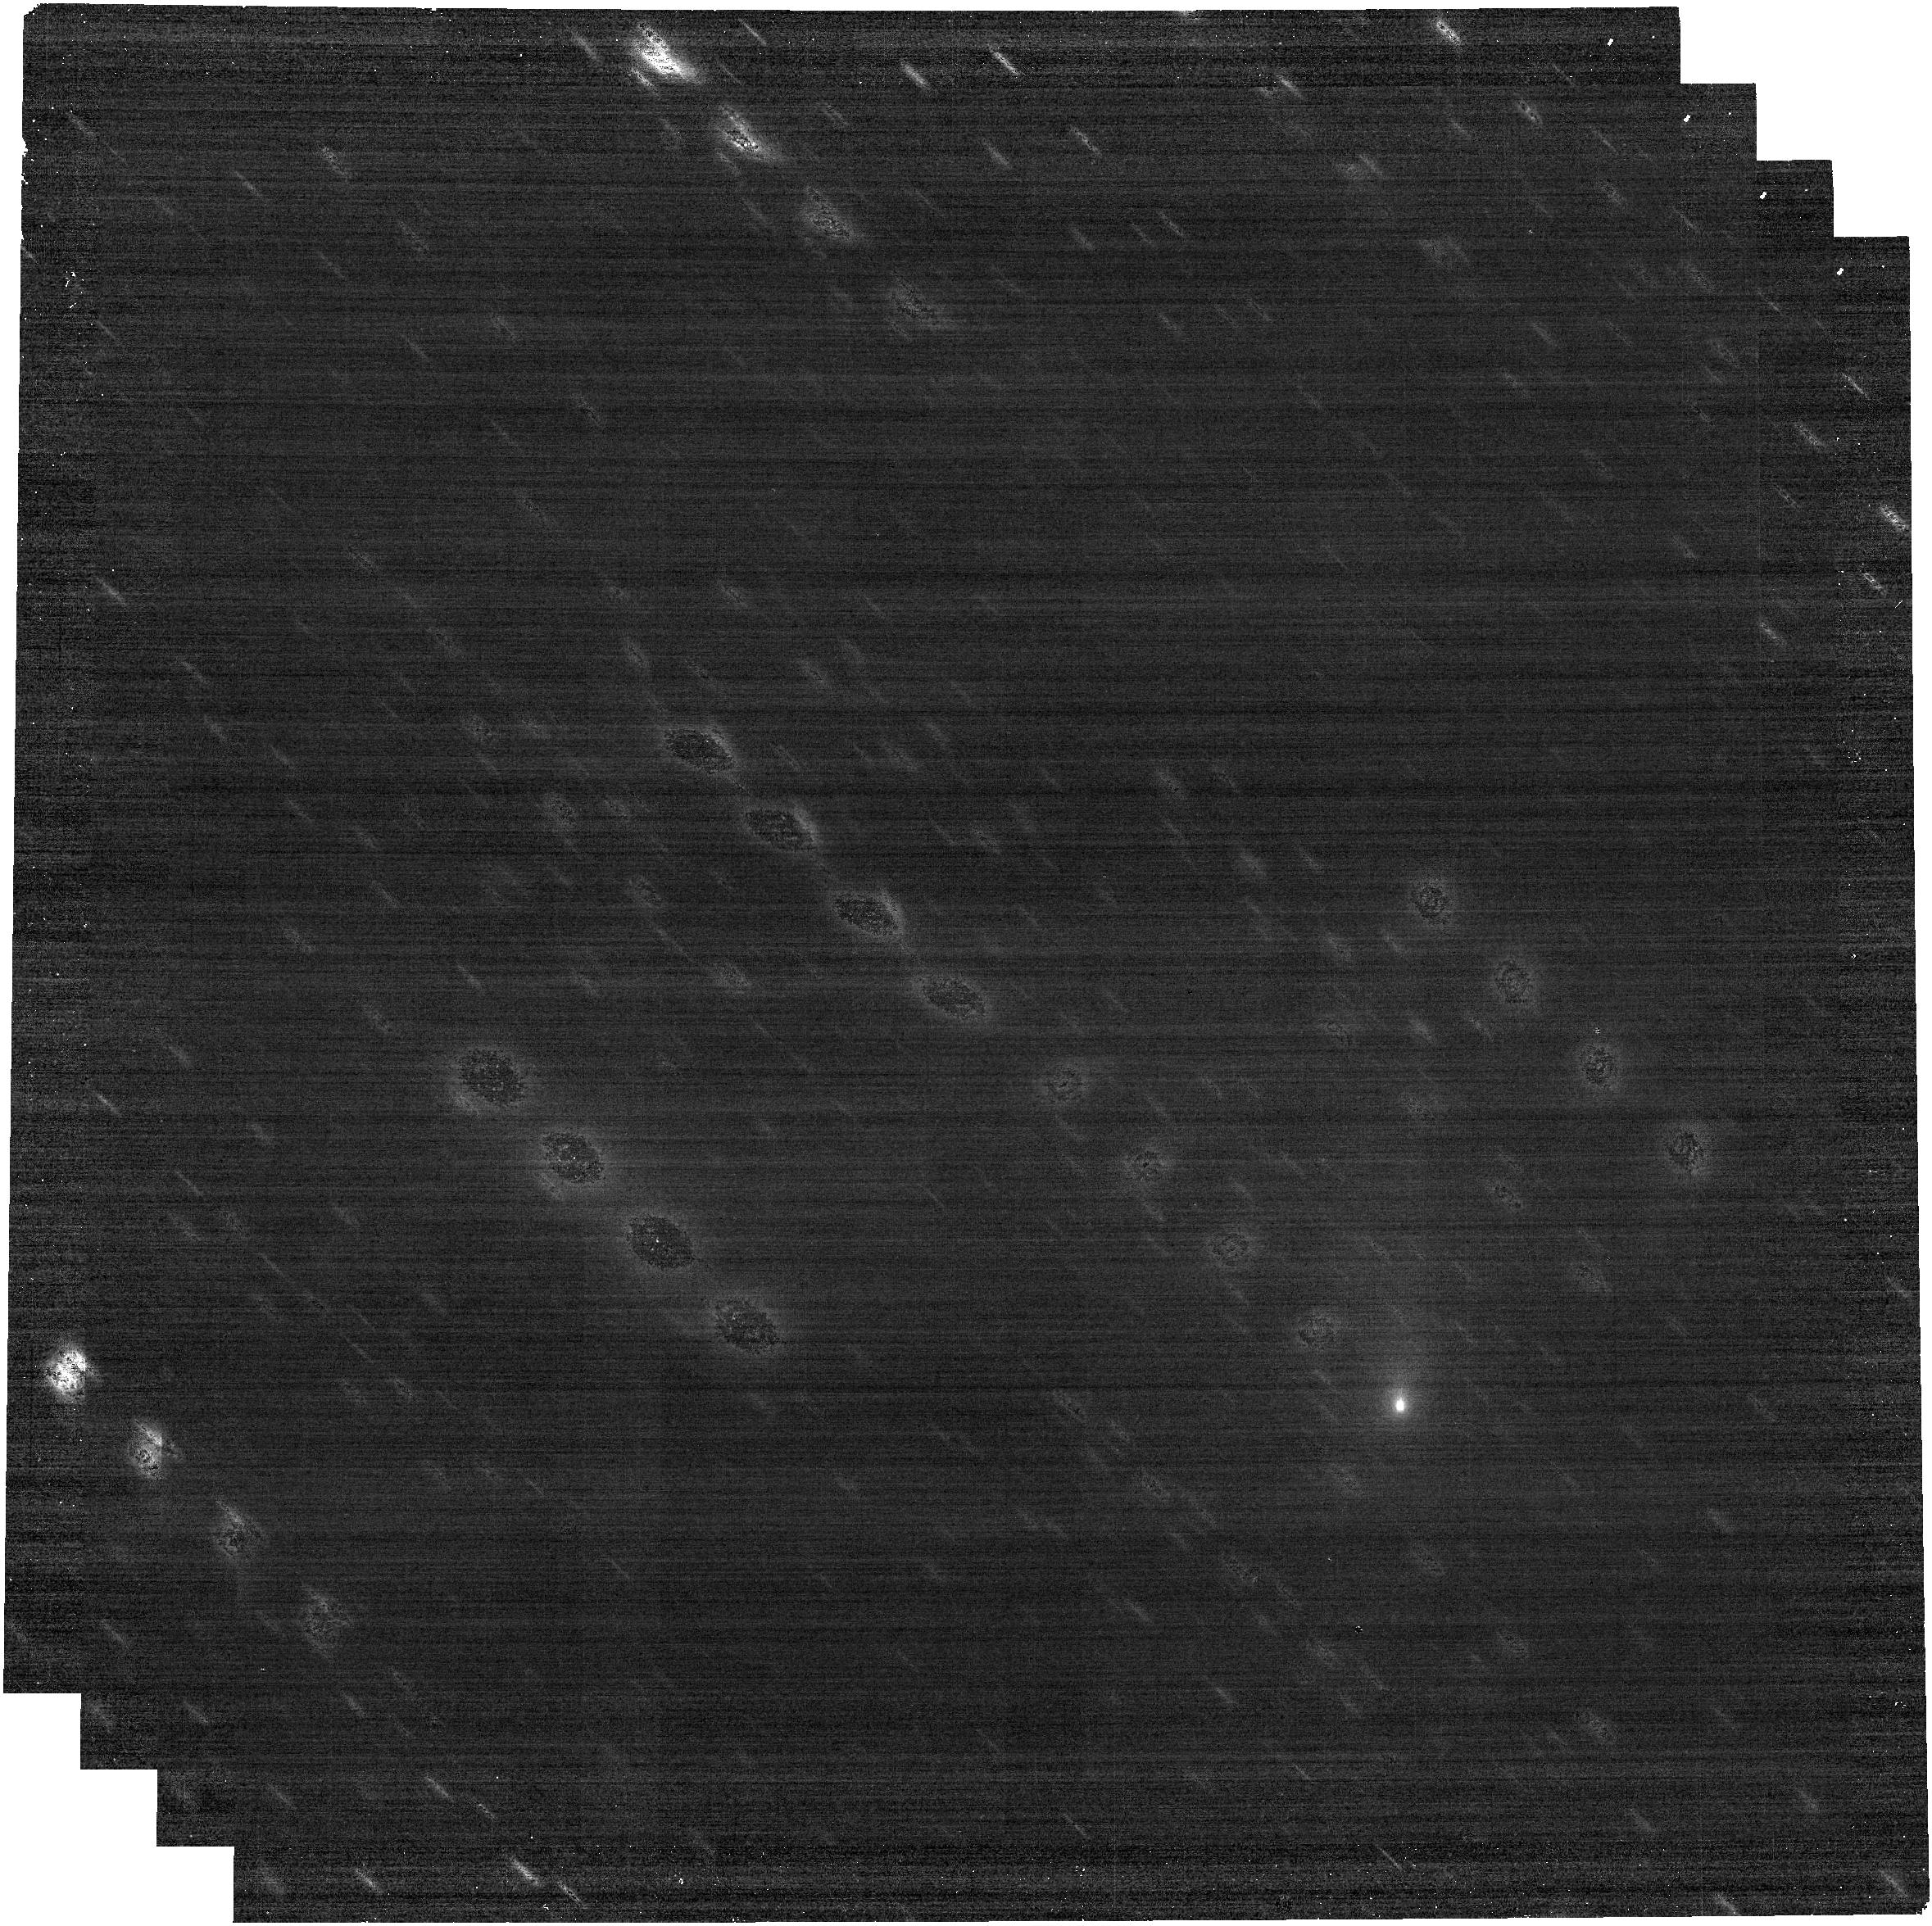
Target: 2026A1
Instrument: NIRCAM
Filter: F300M
Exposure: 6 min
Observation ID: jw12509-o003_t001_nircam_clear-f300m

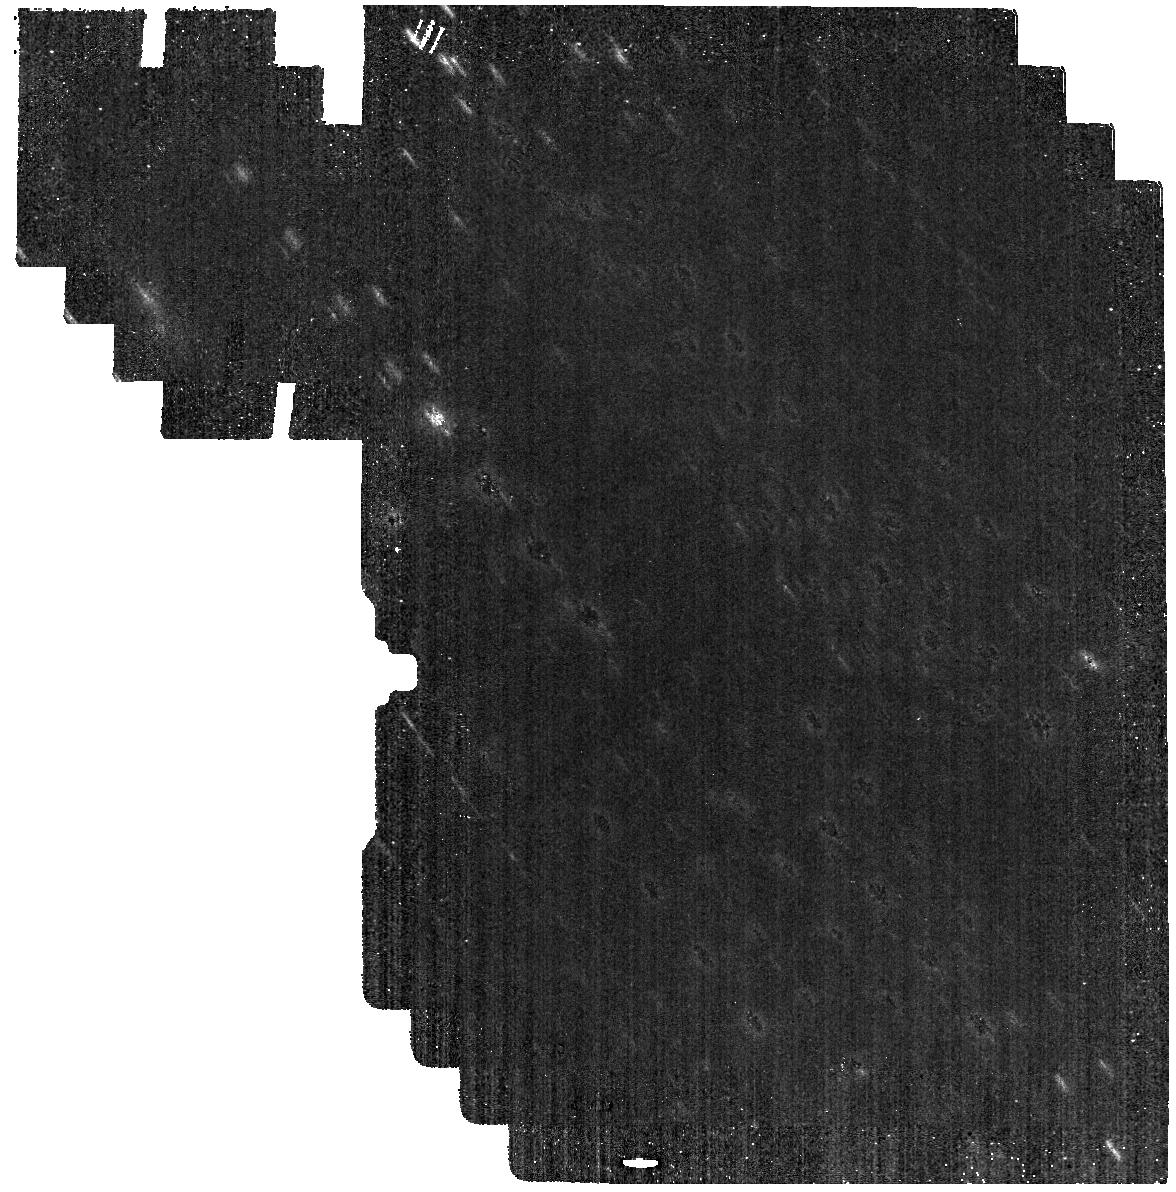
Target: 2026A1
Instrument: MIRI
Filter: F560W
Exposure: 6 min
Observation ID: jw12509-o001_t001_miri_f560w

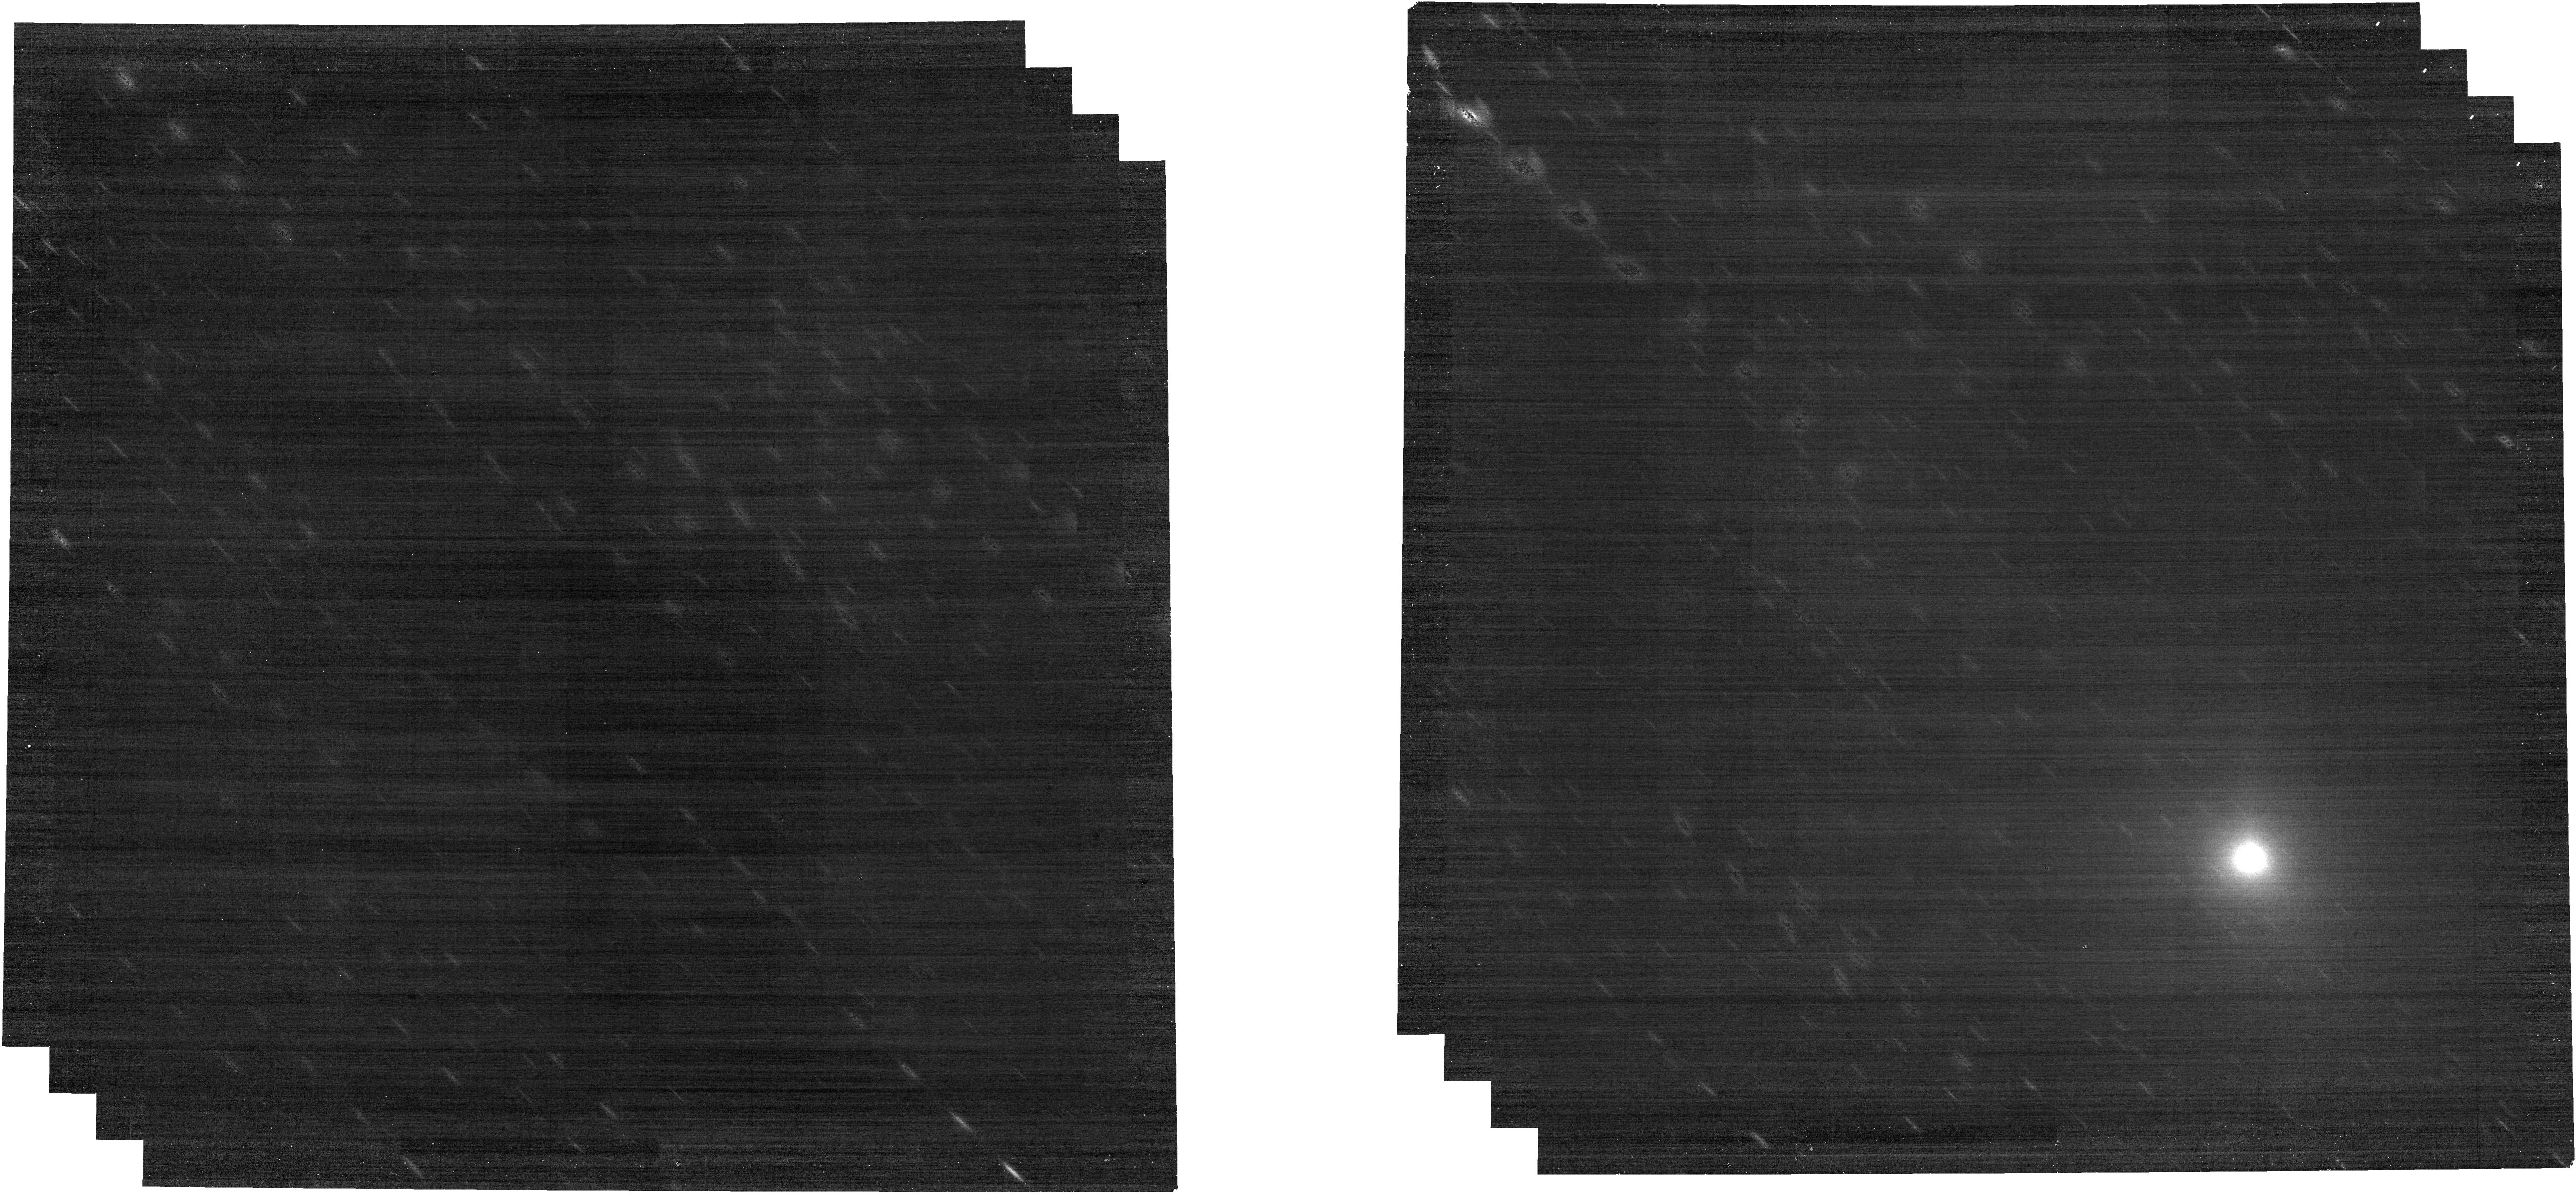
Target: 2026A1
Instrument: NIRCAM
Filter: F430M
Exposure: 6 min
Observation ID: jw12509-o004_t001_nircam_clear-f430m

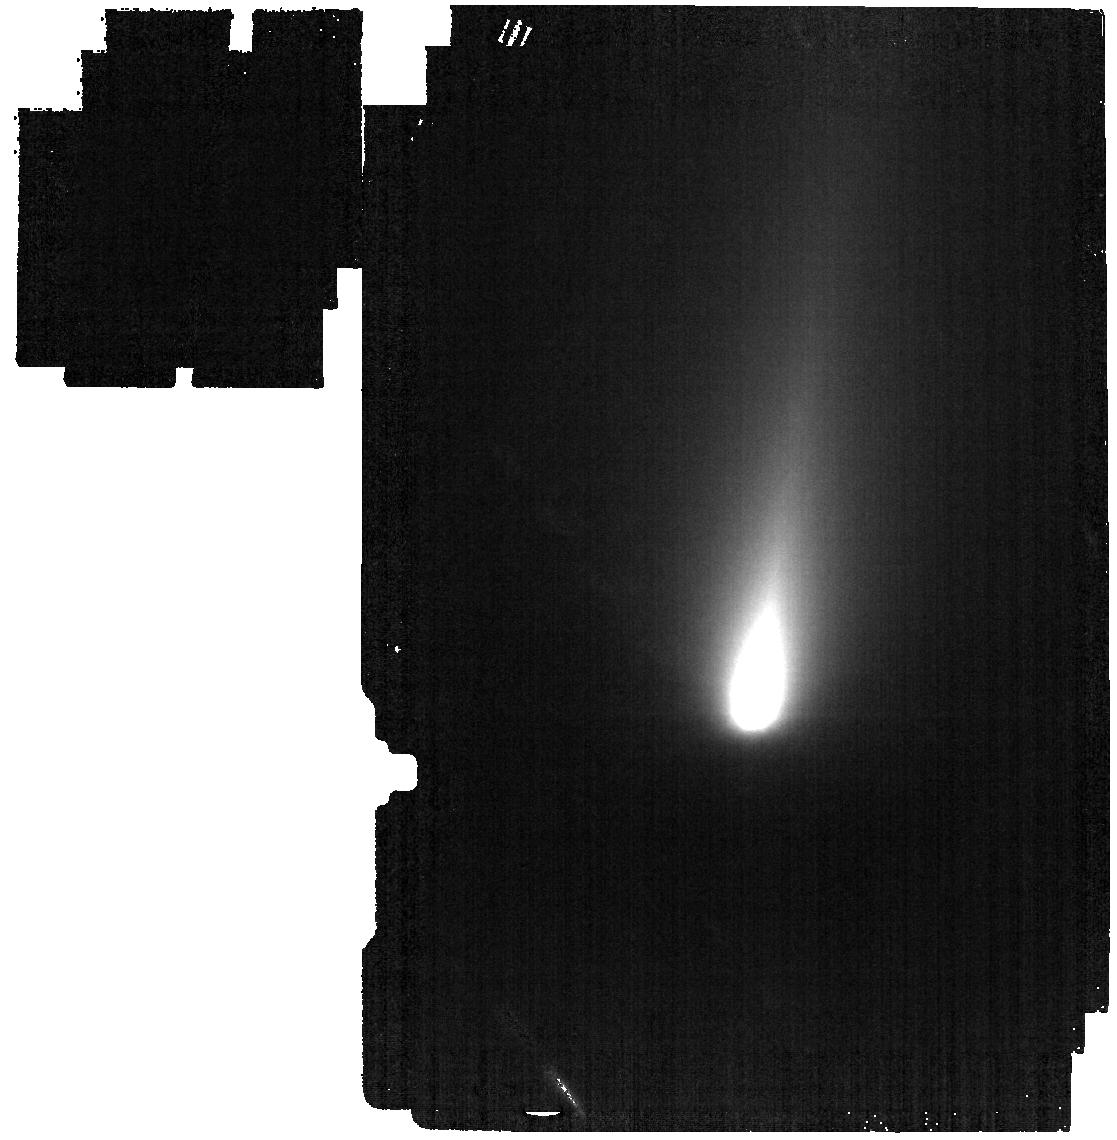
Target: 2026A1
Instrument: MIRI
Filter: F1000W
Exposure: 6 min
Observation ID: jw12509-o007_t001_miri_f1000w

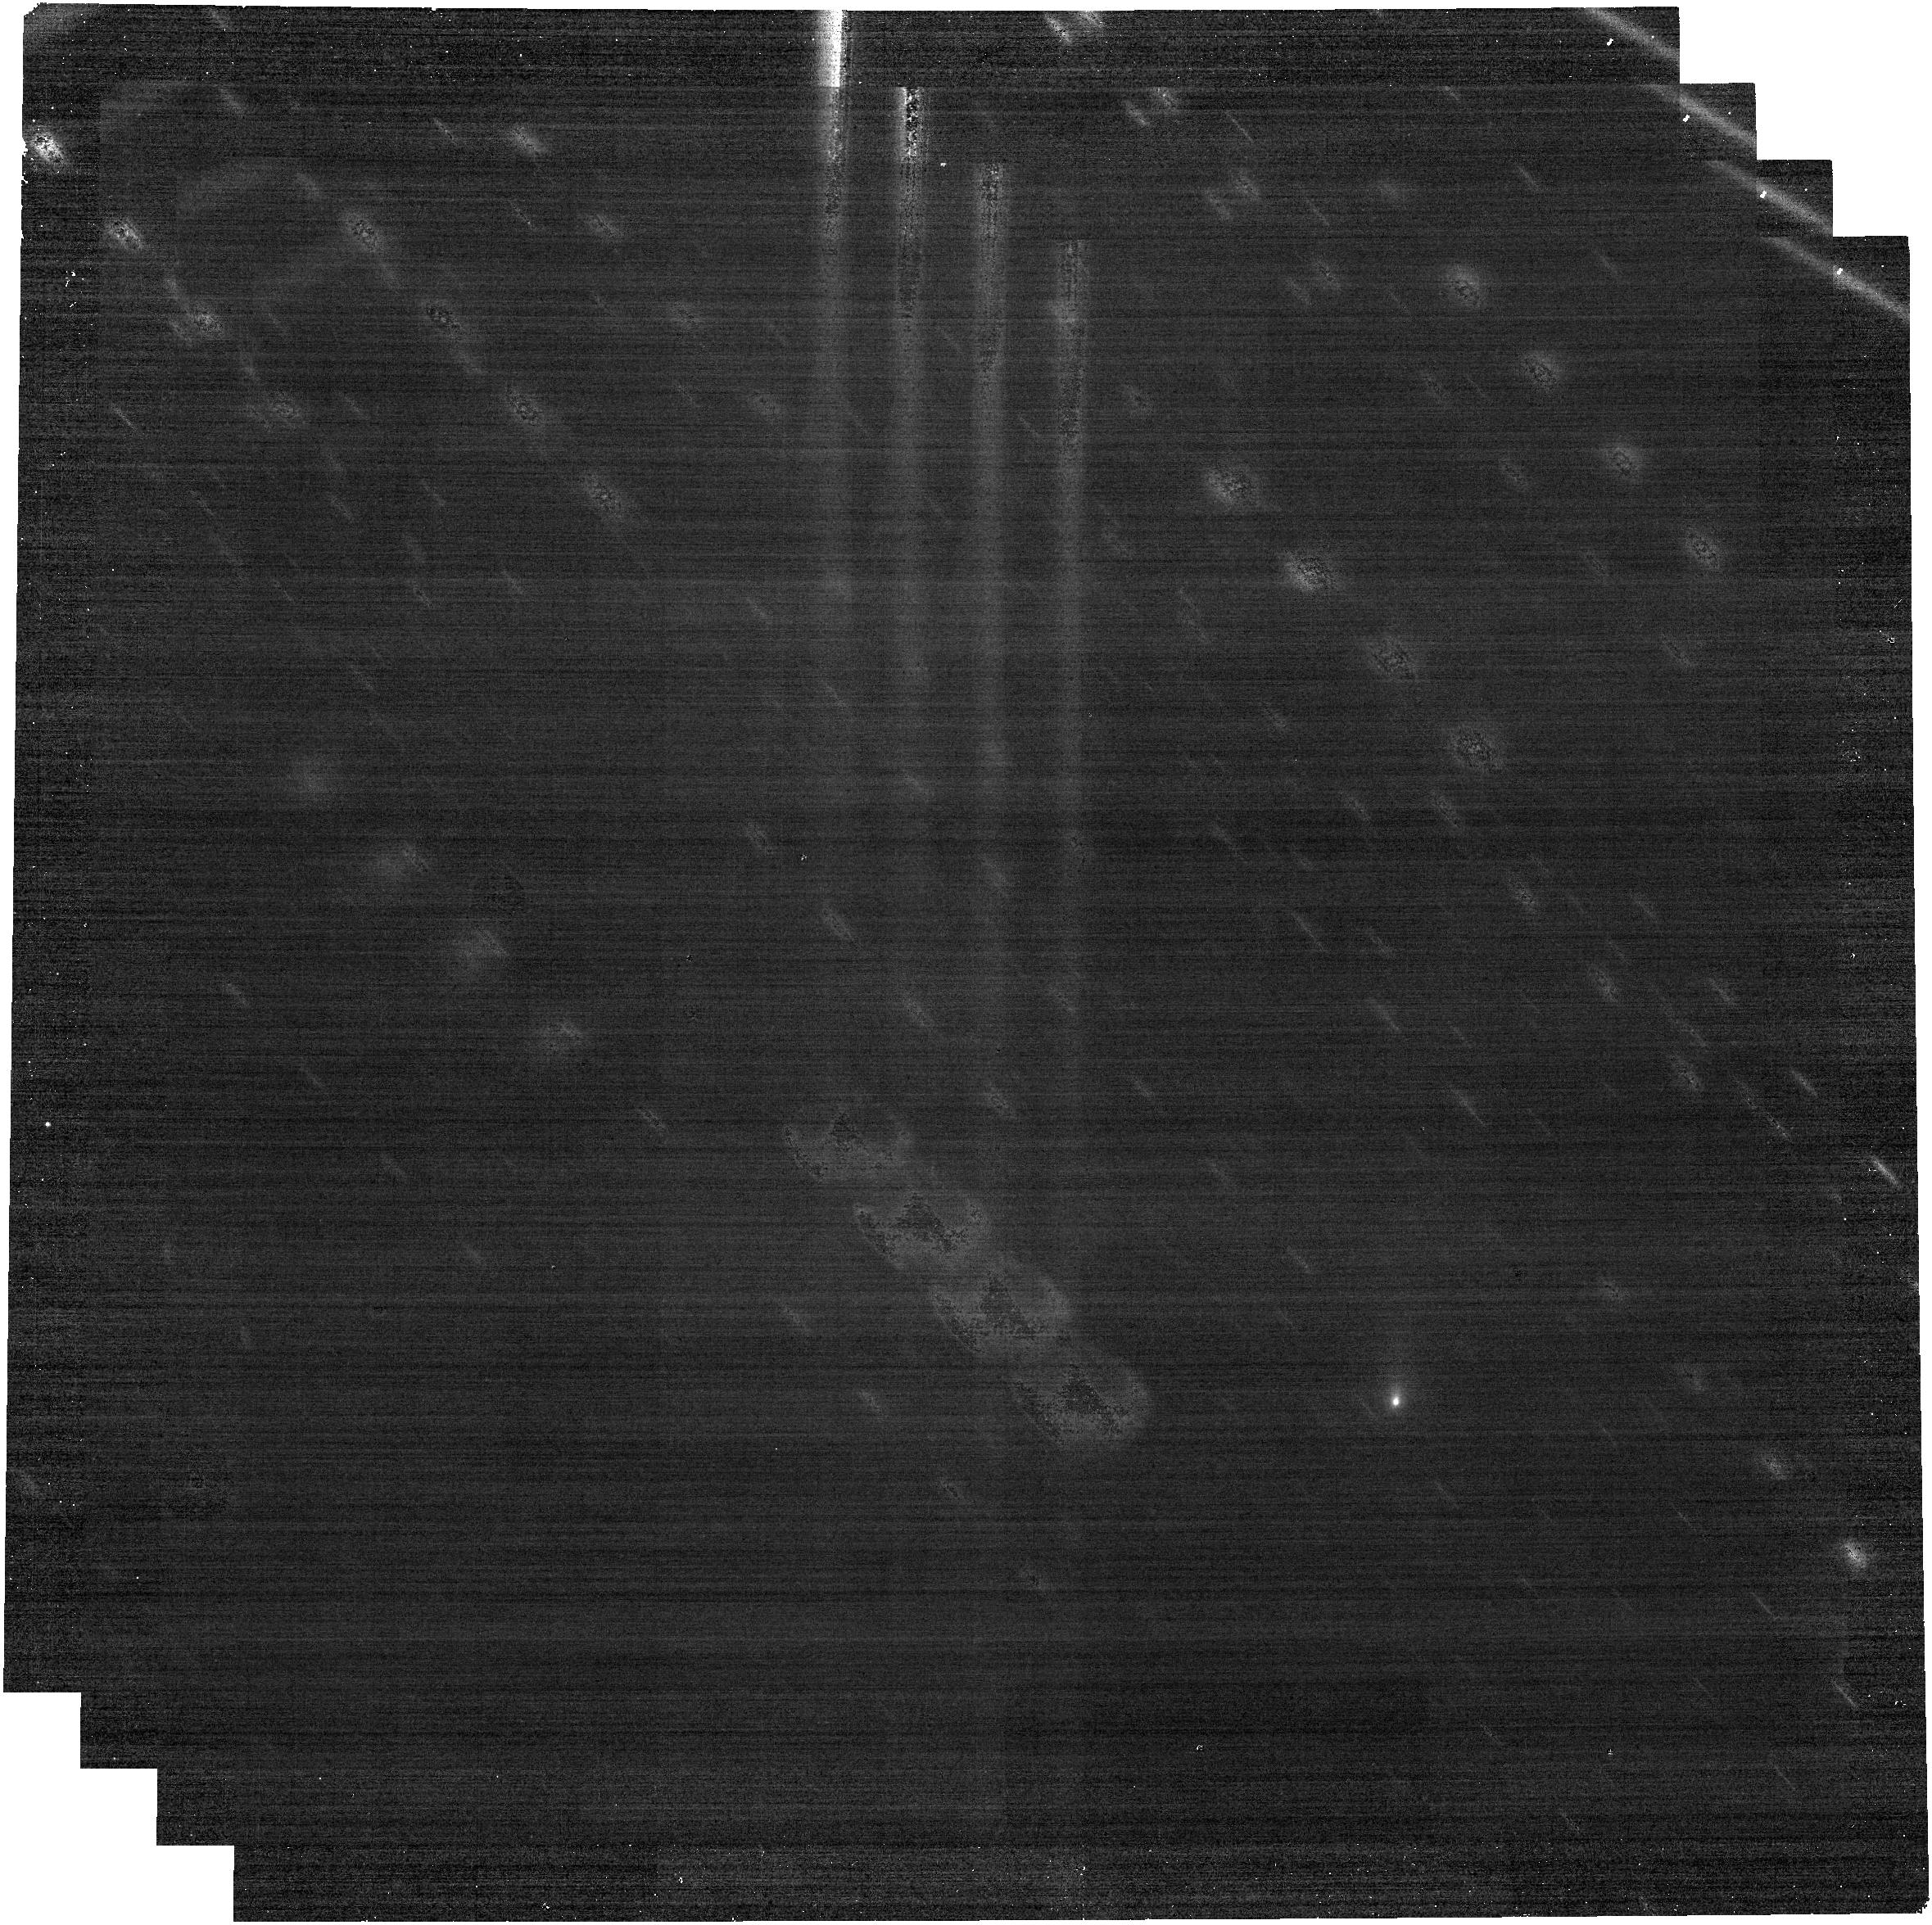
Target: 2026A1
Instrument: NIRCAM
Filter: F250M
Exposure: 6 min
Observation ID: jw12509-o001_t001_nircam_clear-f250m

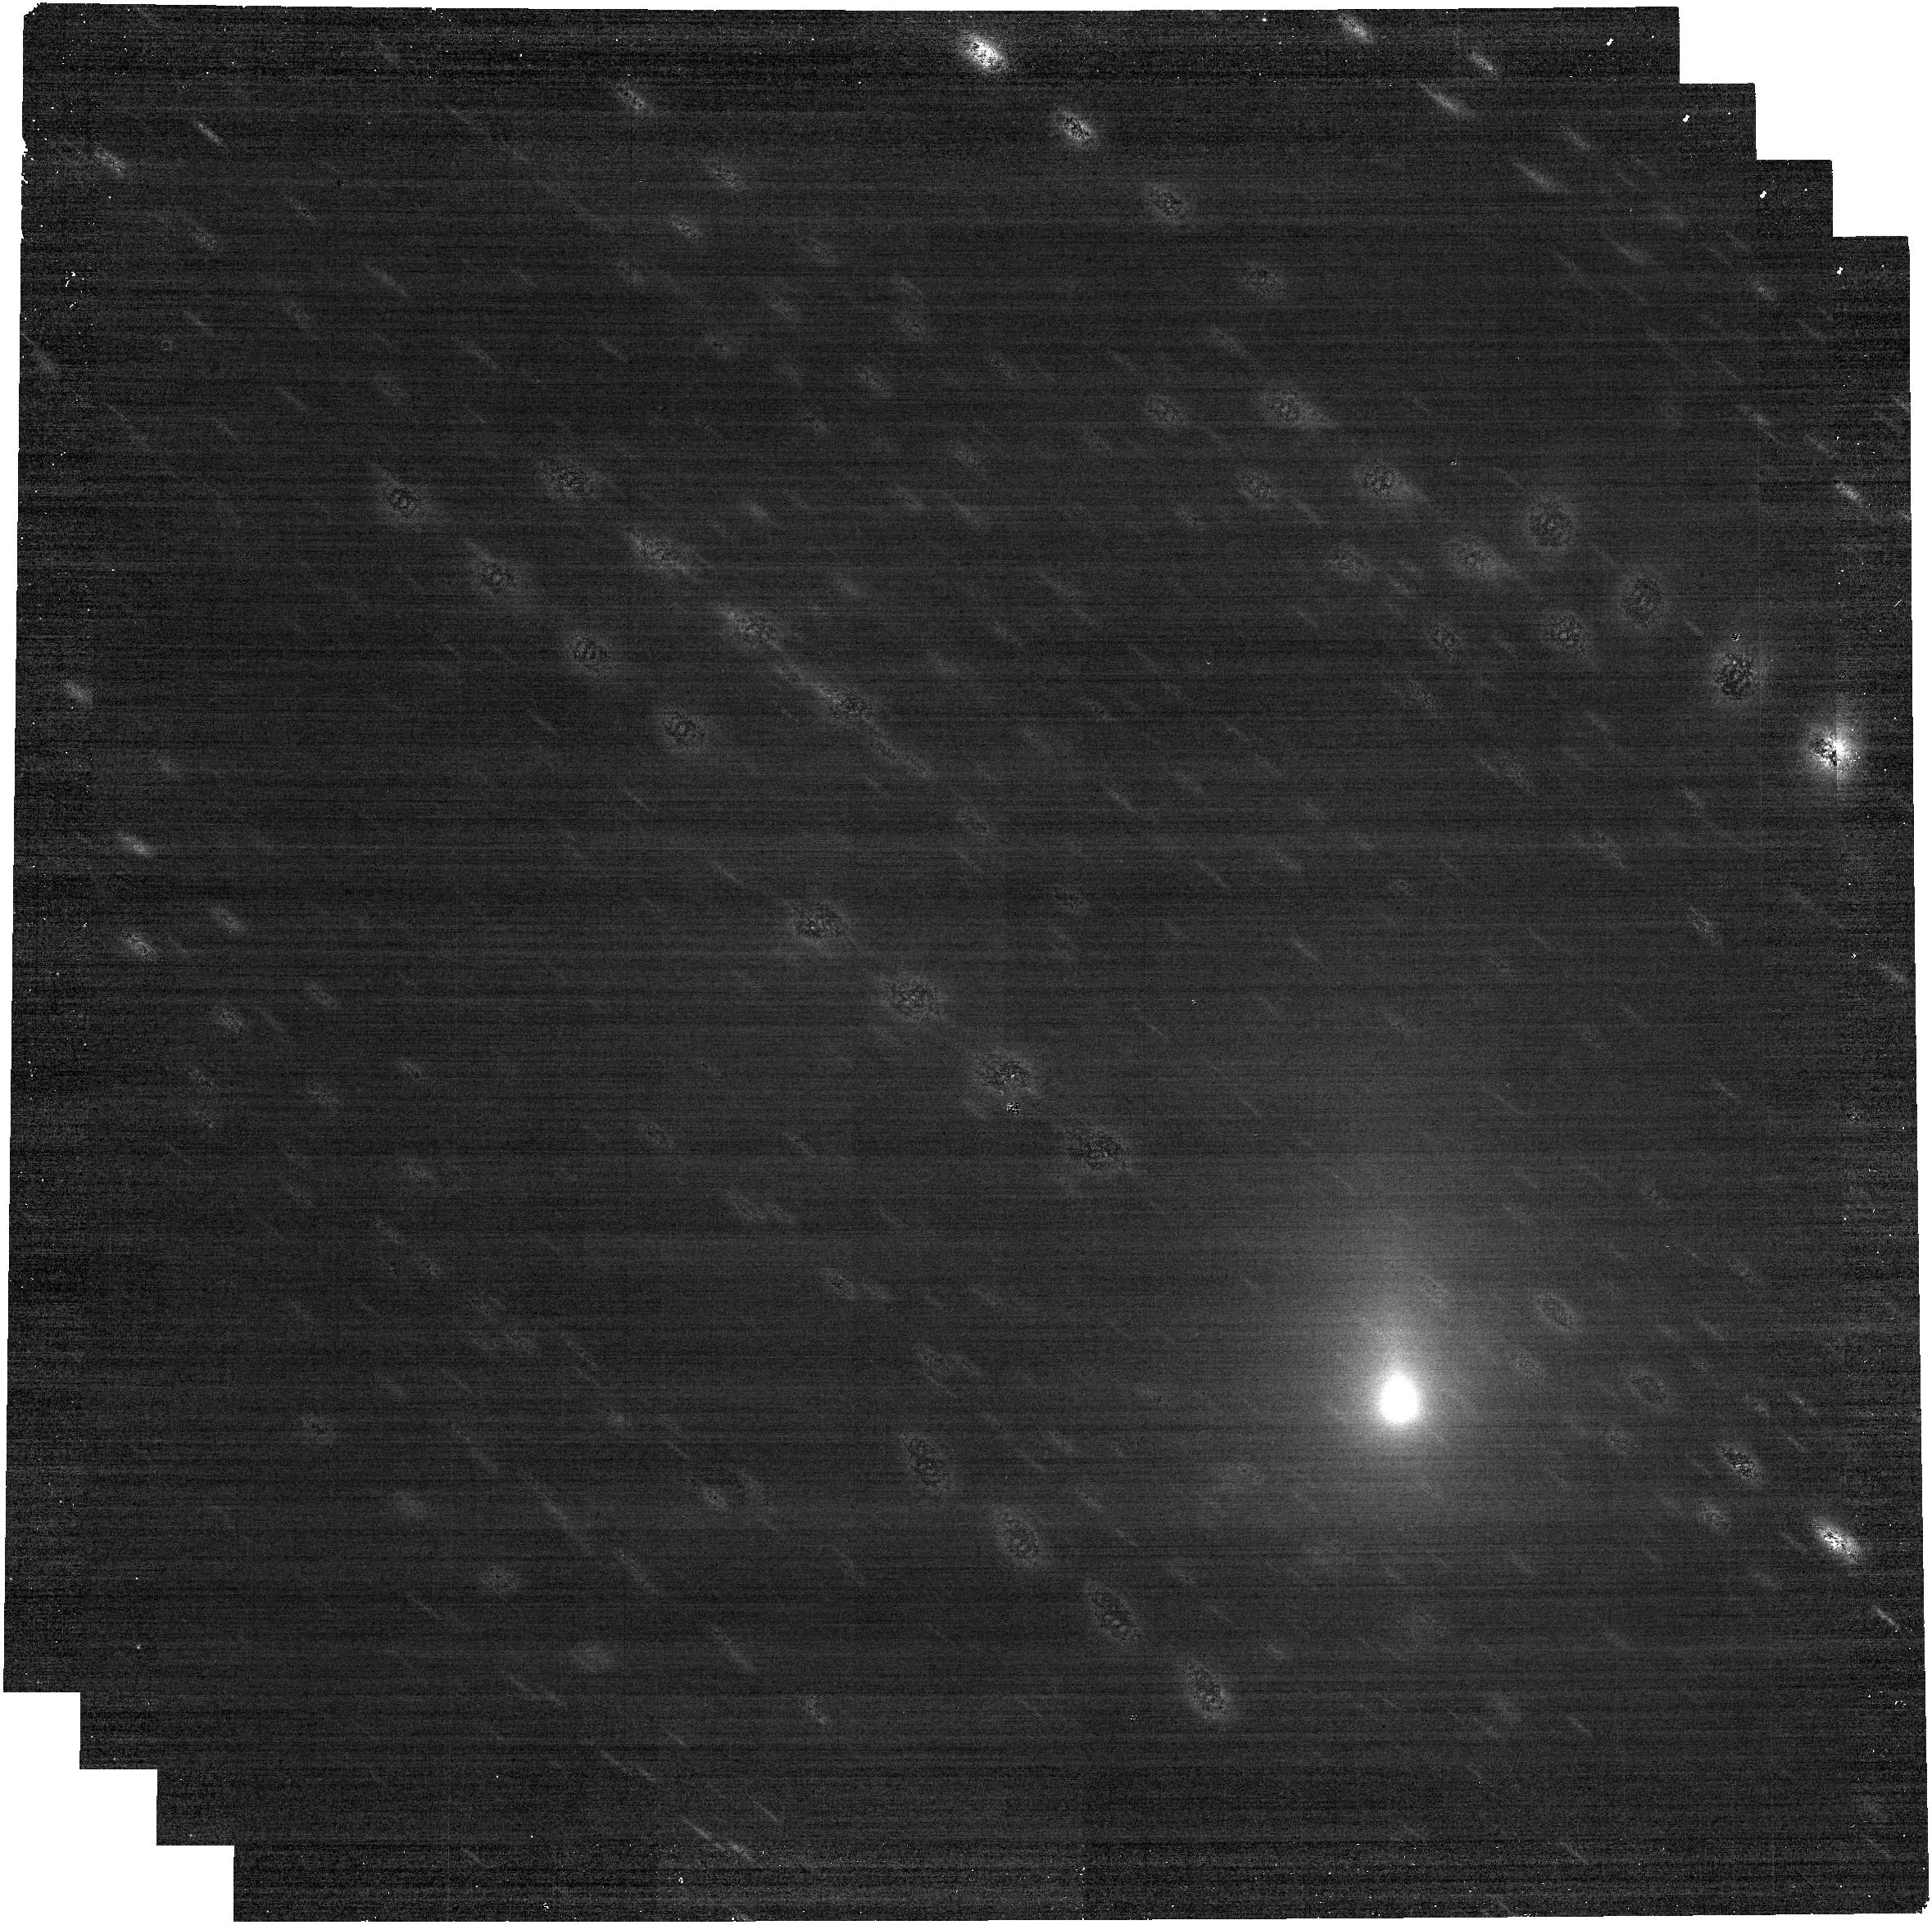
Target: 2026A1
Instrument: NIRCAM
Filter: F277W
Exposure: 6 min
Observation ID: jw12509-o002_t001_nircam_clear-f277w

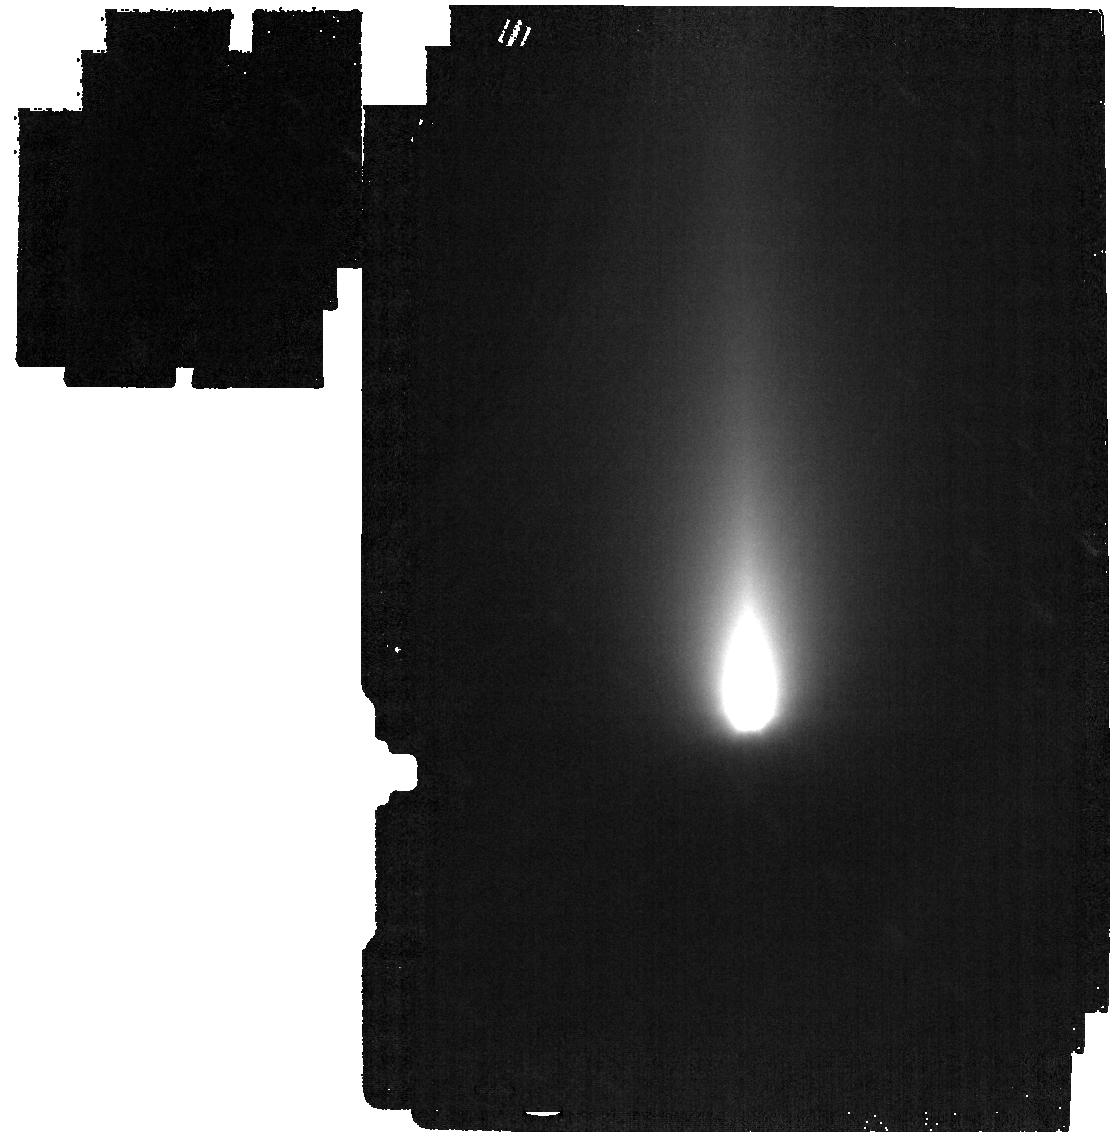
Target: 2026A1
Instrument: MIRI
Filter: F1500W
Exposure: 6 min
Observation ID: jw12509-o008_t001_miri_f1500w

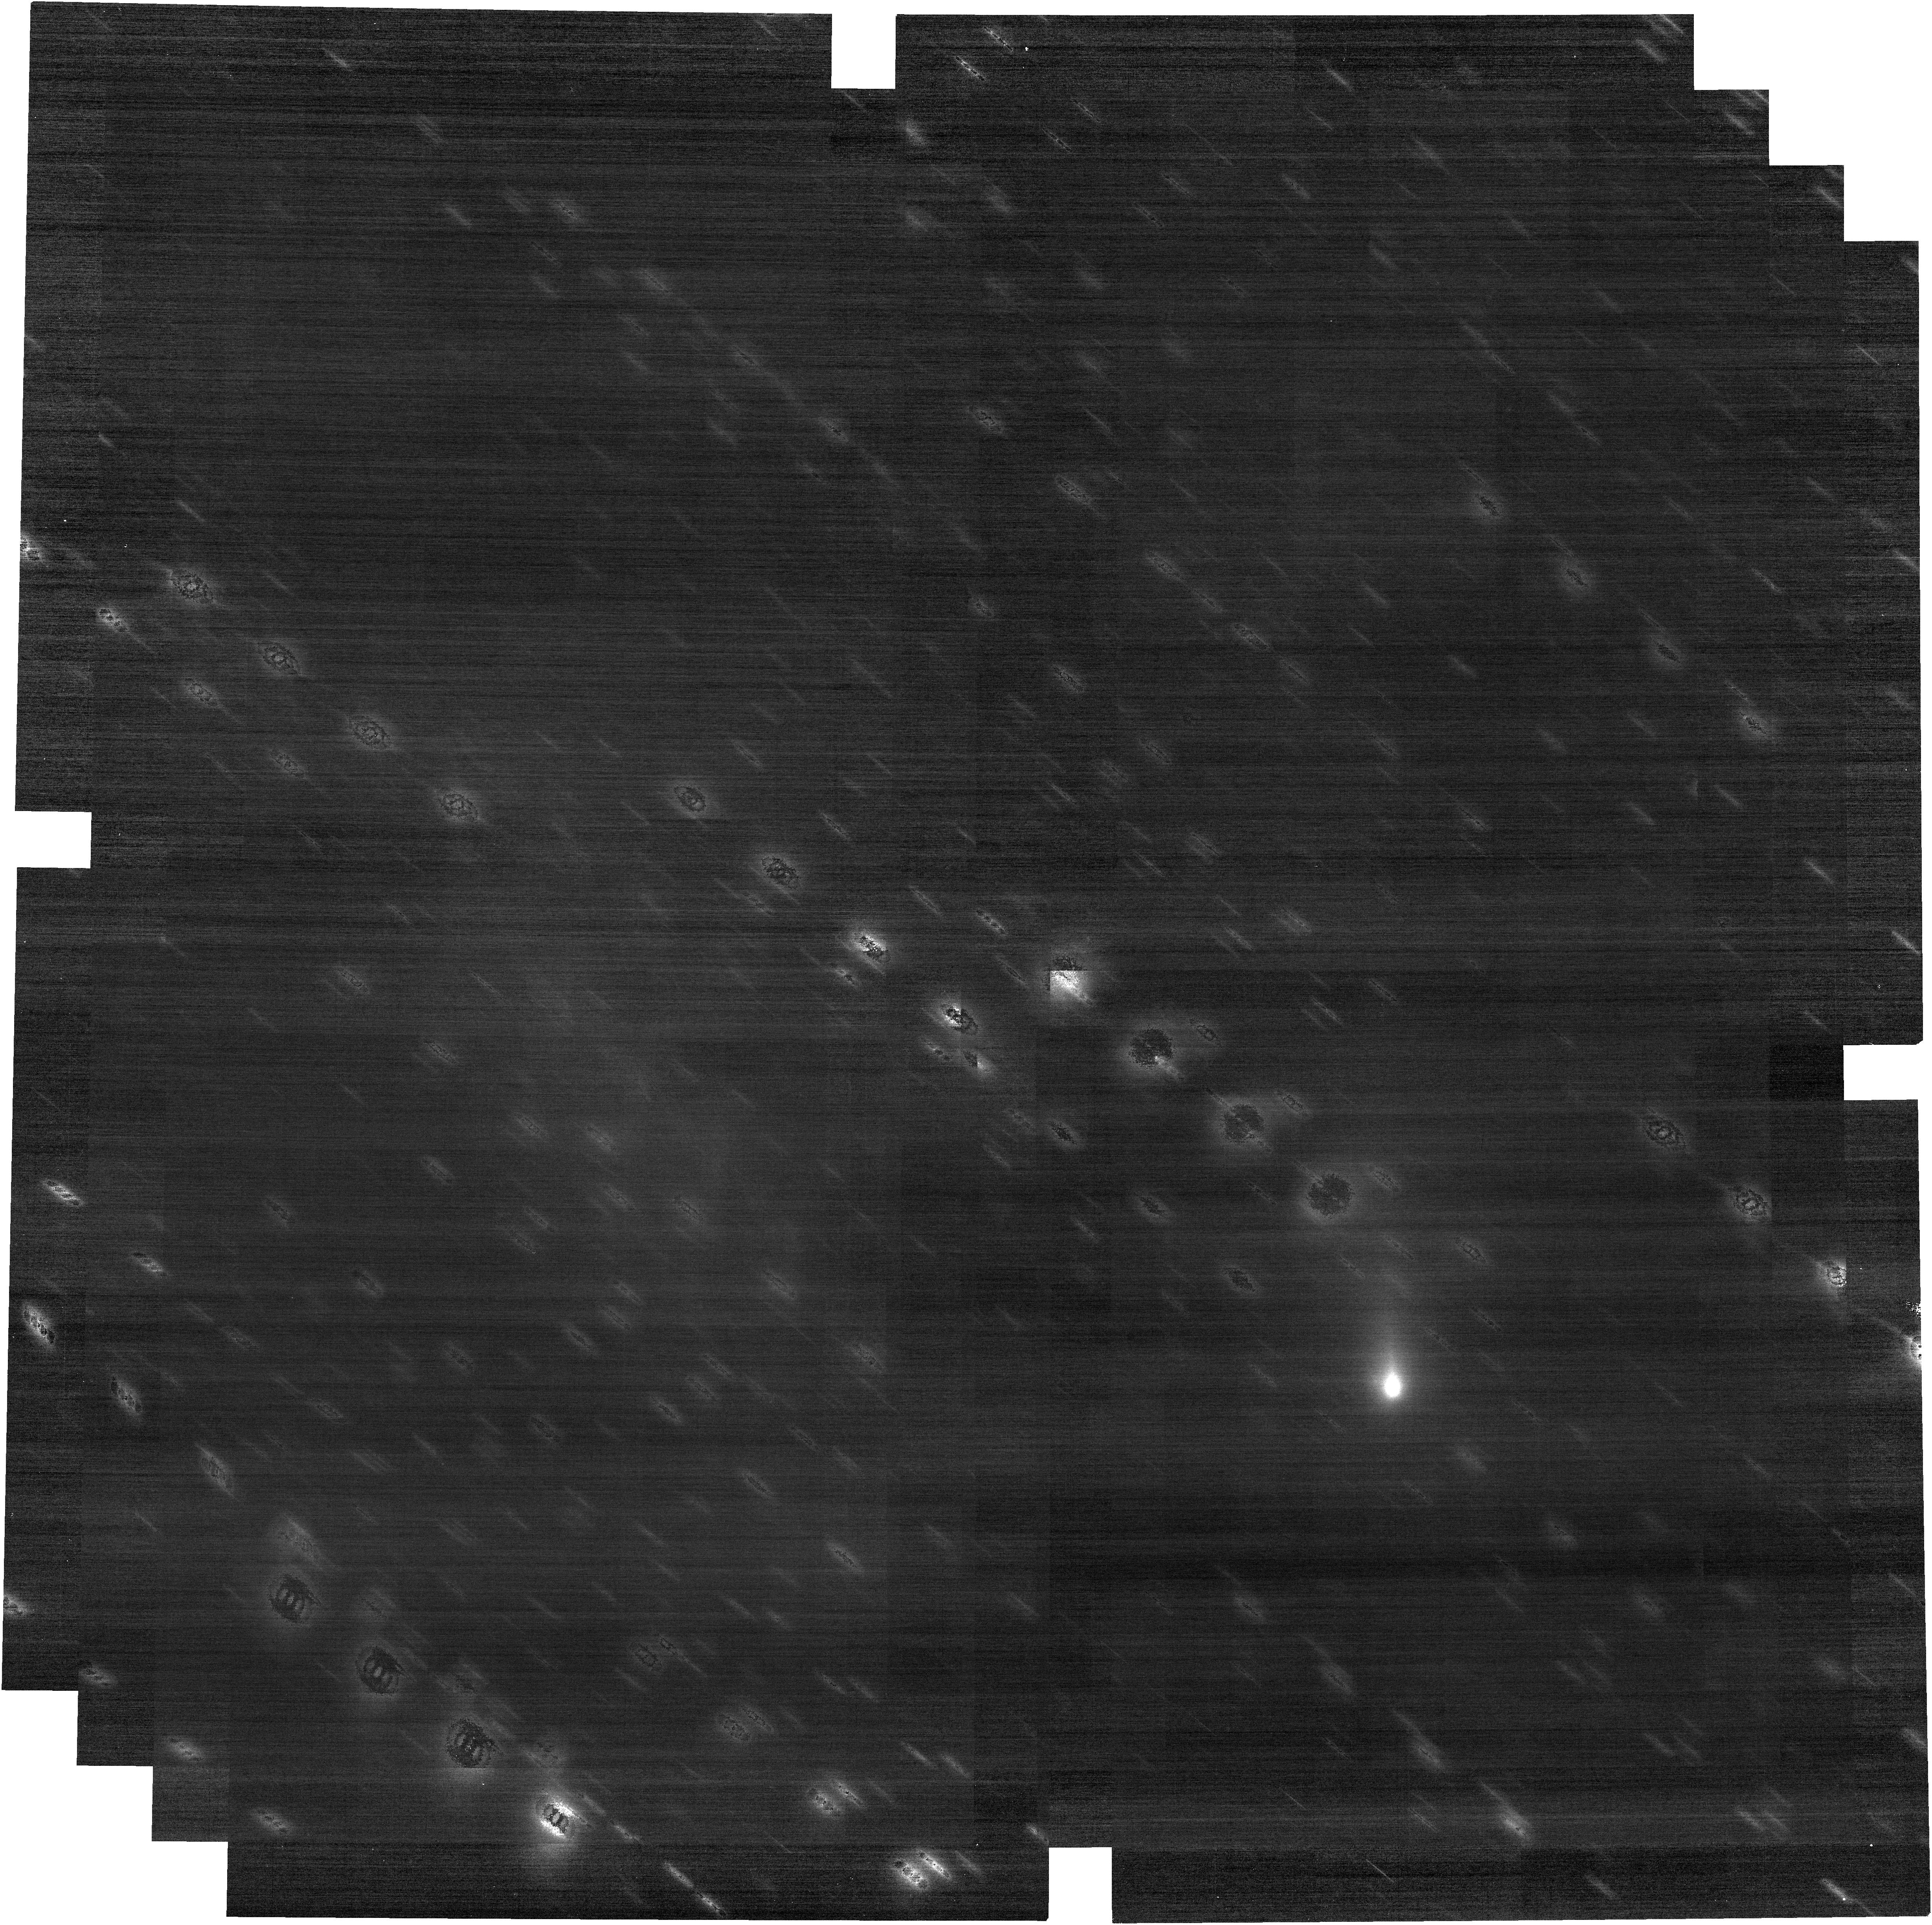
Target: 2026A1
Instrument: NIRCAM
Filter: F150W2
Exposure: 6 min
Observation ID: jw12509-o005_t001_nircam_clear-f150w2

Evaluating a Distantly Bright Kreutz Sungrazer (PI: Zhang, Qicheng)

Sungrazing comets undergo extreme thermal processing from heating at their perihelia often <1 R_sun above the Sun's surface. Nearly all known sungrazers are part of the Kreutz family, descended from a disrupted progenitor sungrazer whose major fragments have returned to become several of the brightest comets in history. Thousands of tiny fragments too small to survive the sungrazing encounter have also been spotted in solar coronagraphic imagery, and continue to be seen on a near-daily basis. However, until now, no Kreutz sungrazer—big or small—has ever been spotted >50 deg from the Sun before perihelion, which has limited their comparability with non-sungrazing comets and thus value as probes for thermal alteration. The early discovery of Kreutz sungrazer C/2026 A1 while still observable by JWST thus presents an unprecedented opportunity to characterize the properties of such a comet. While ephemeris uncertainties remain too high for IFU/slit targeting, they are sufficient for NIRCam and MIRI color imaging. We request a set of 8 such observations to measure the nucleus albedo/size, its primary volatile composition, and key reflectance/emissivity features to evaluate thermal processing effects. The data will also capture any accompanying fragments, aiding assessment of the mechanisms behind their apparently routine formation tens of au from the Sun. The results will provide an early indication of whether this comet is a major sungrazer likely to survive perihelion or a minor one comparable to those commonly seen with solar coronagraphs—and if the latter, why this one is so bright/active so far from the Sun—with impacts for solar system contextualization and heliophysics.